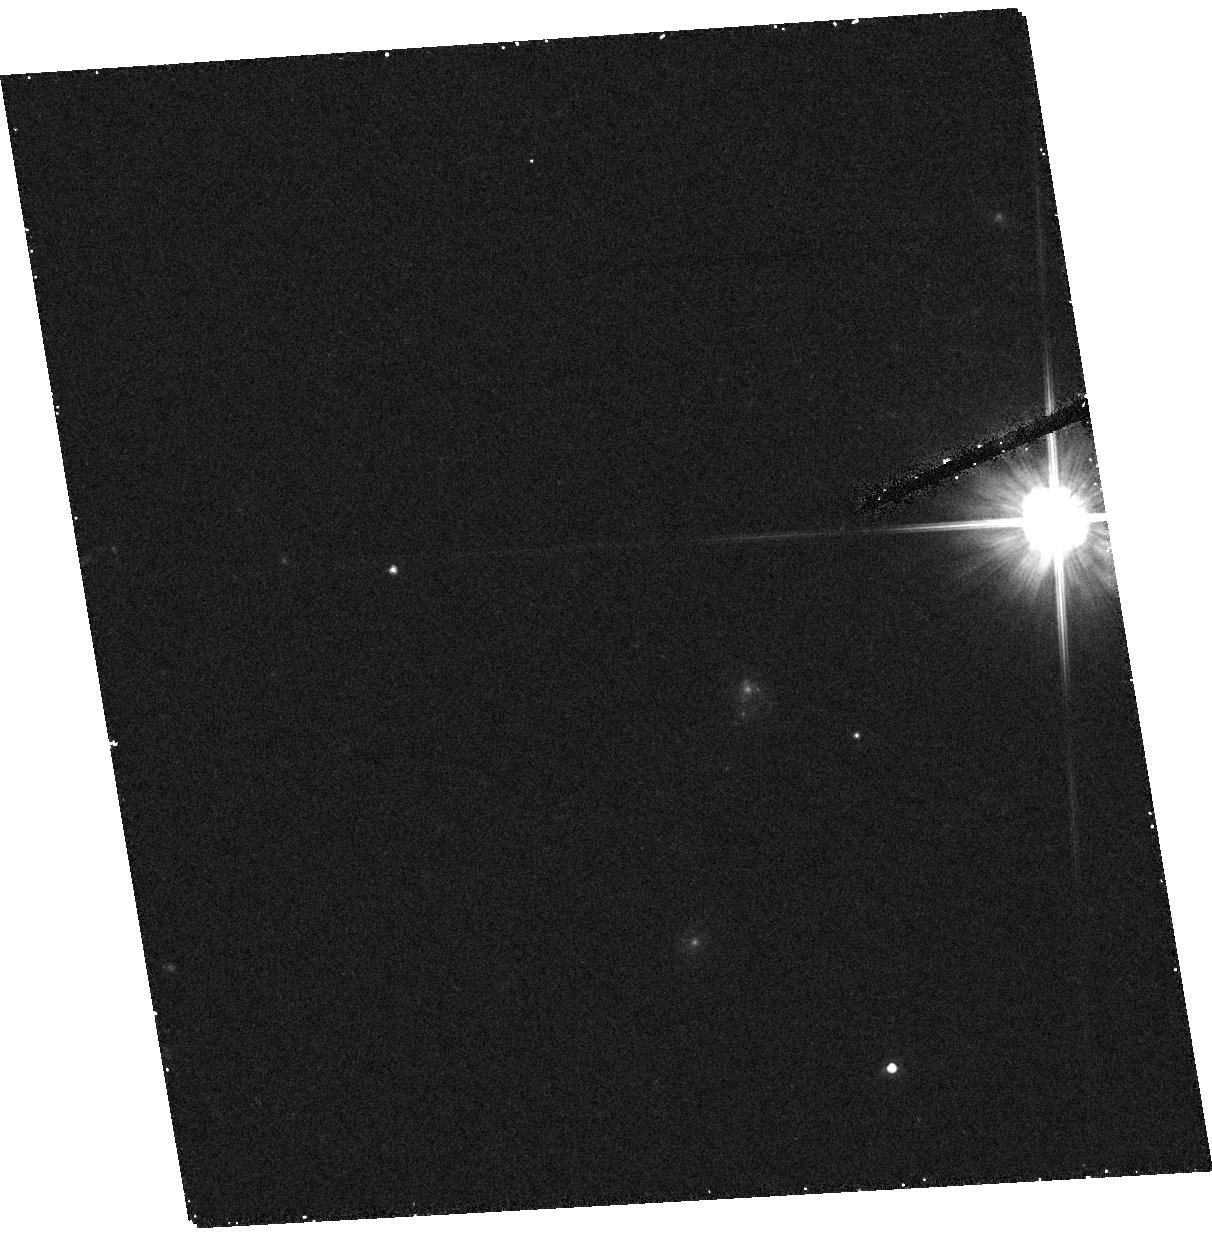
Target: field at RA 245.047°, Dec 17.408°
Instrument: ACS/HRC
Filter: F606W
Exposure: 21 min
Observation ID: hst_9763_07_acs_hrc_f606w_j8nt07

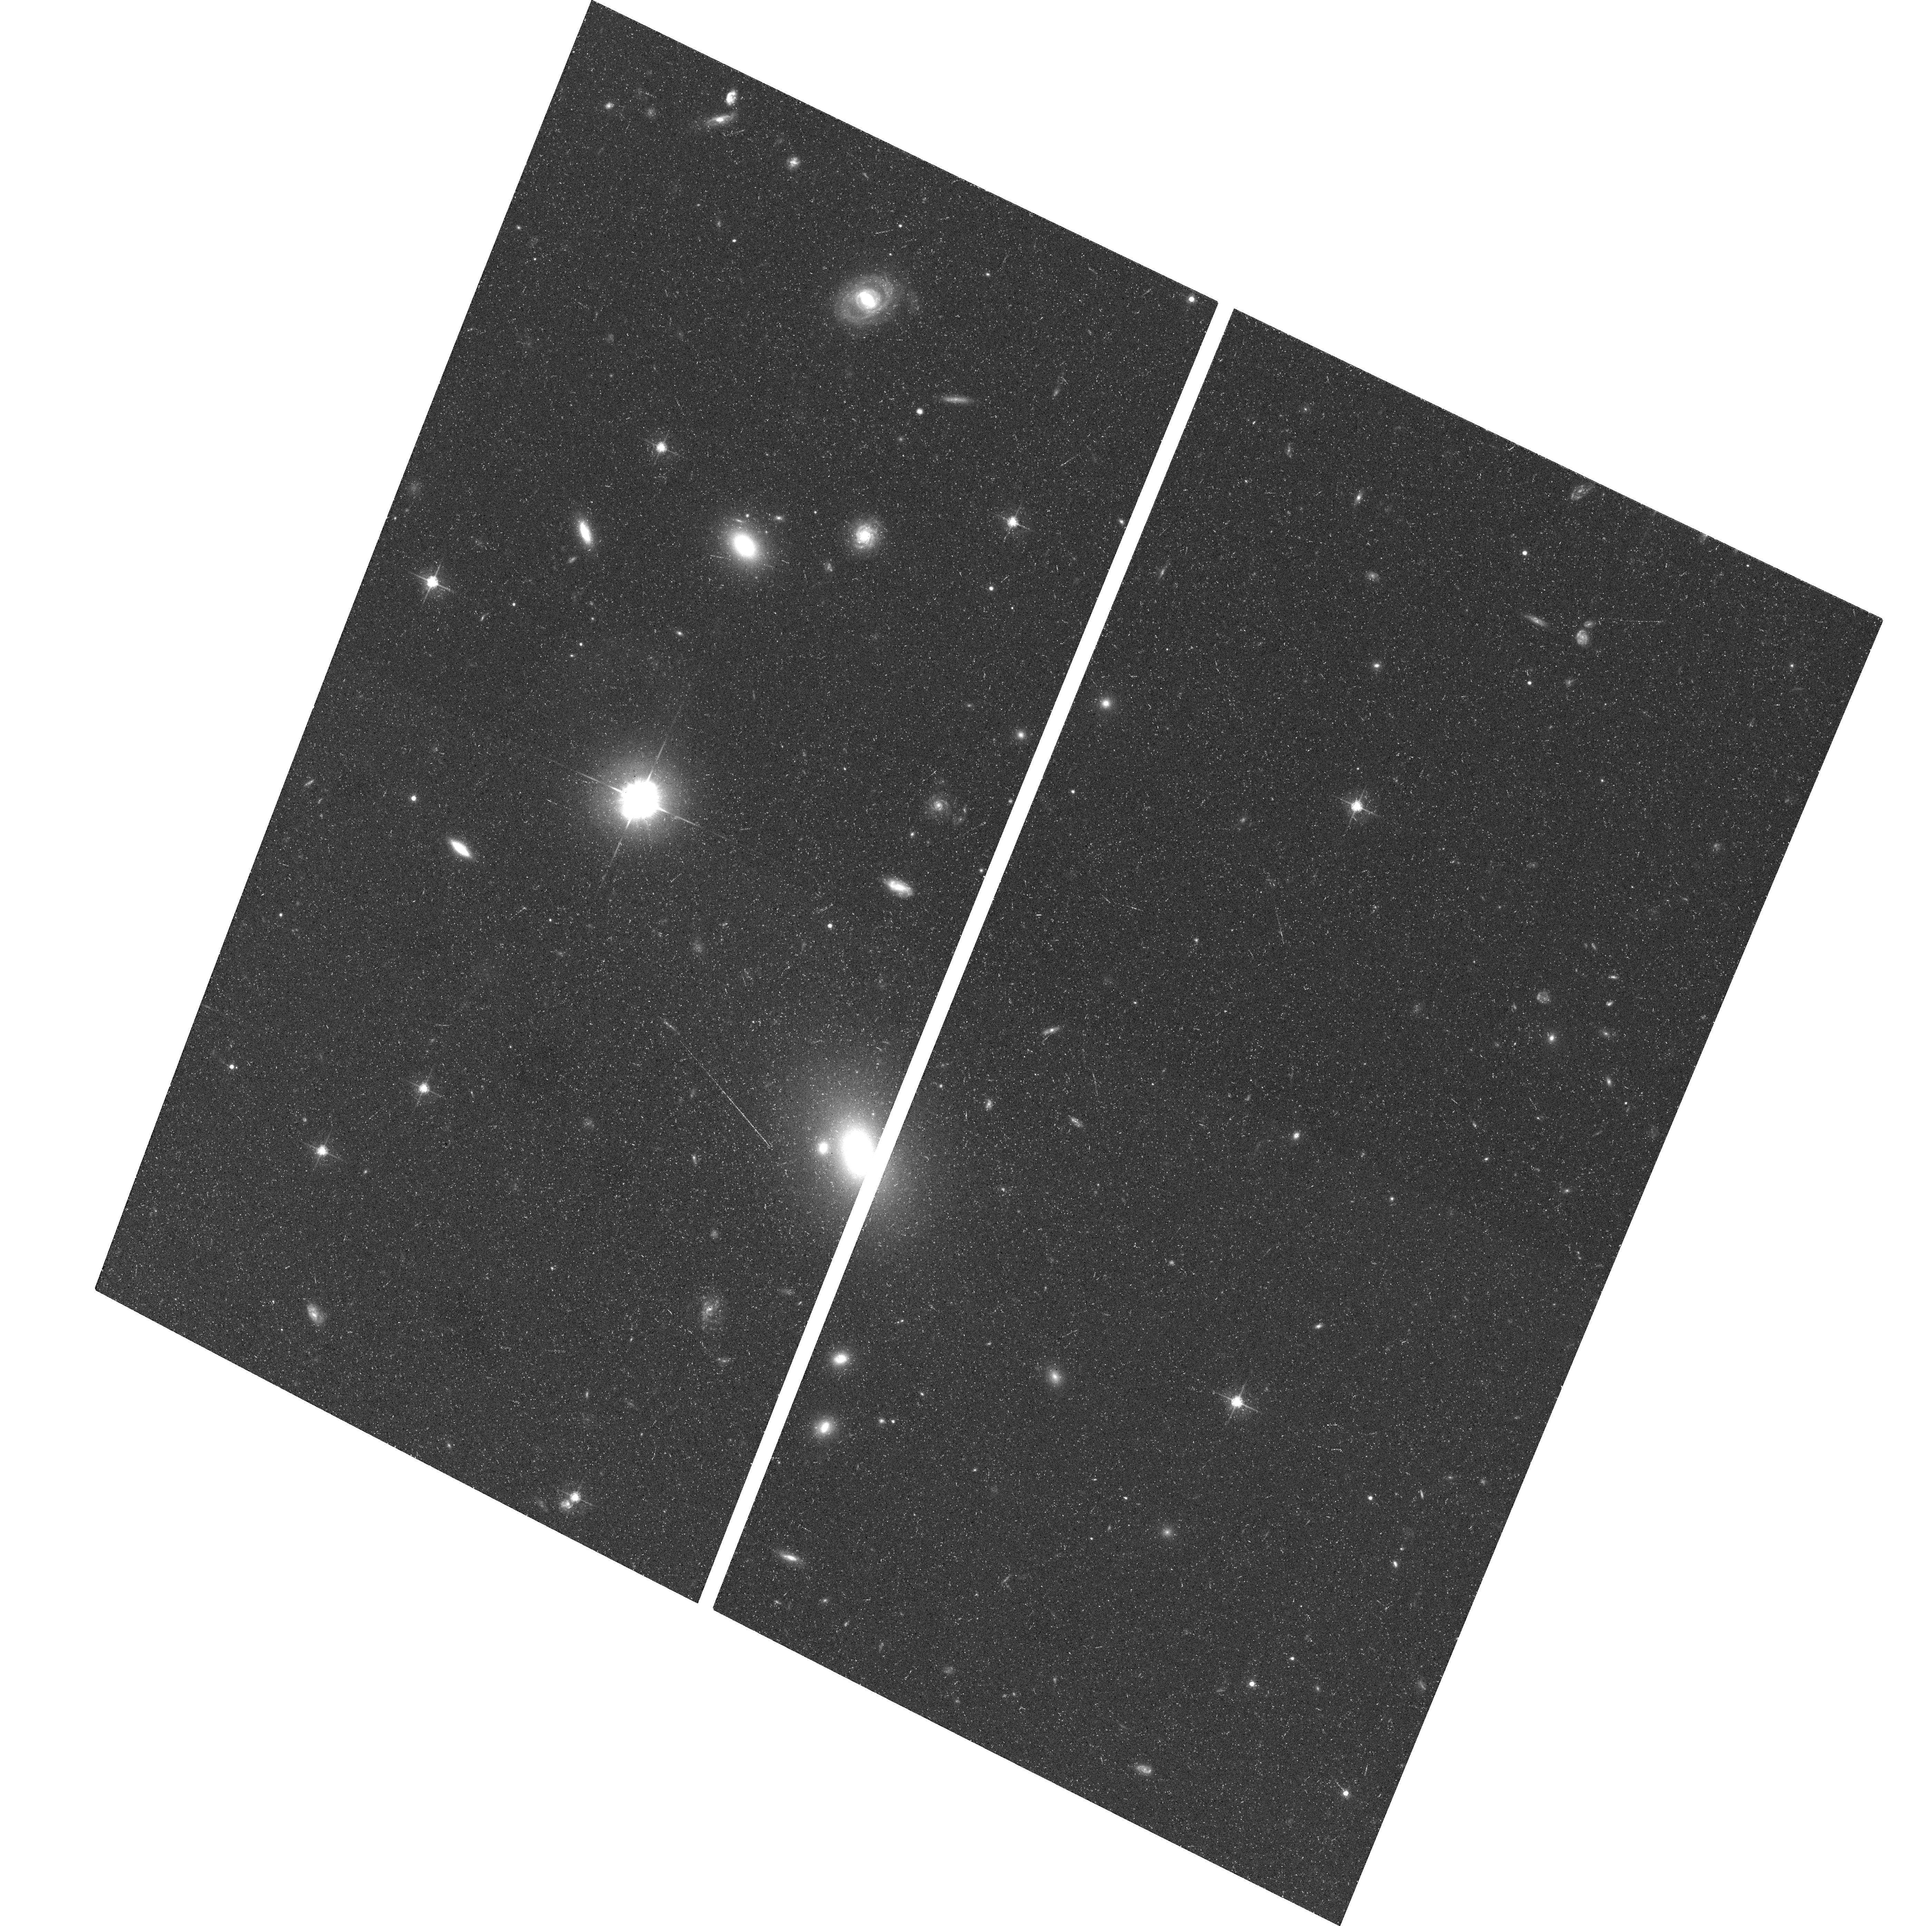
Target: PG0804+761
Instrument: ACS/WFC
Filter: F625W
Exposure: 34 min
Observation ID: hst_9763_01_acs_wfc_f625w_j8nt01

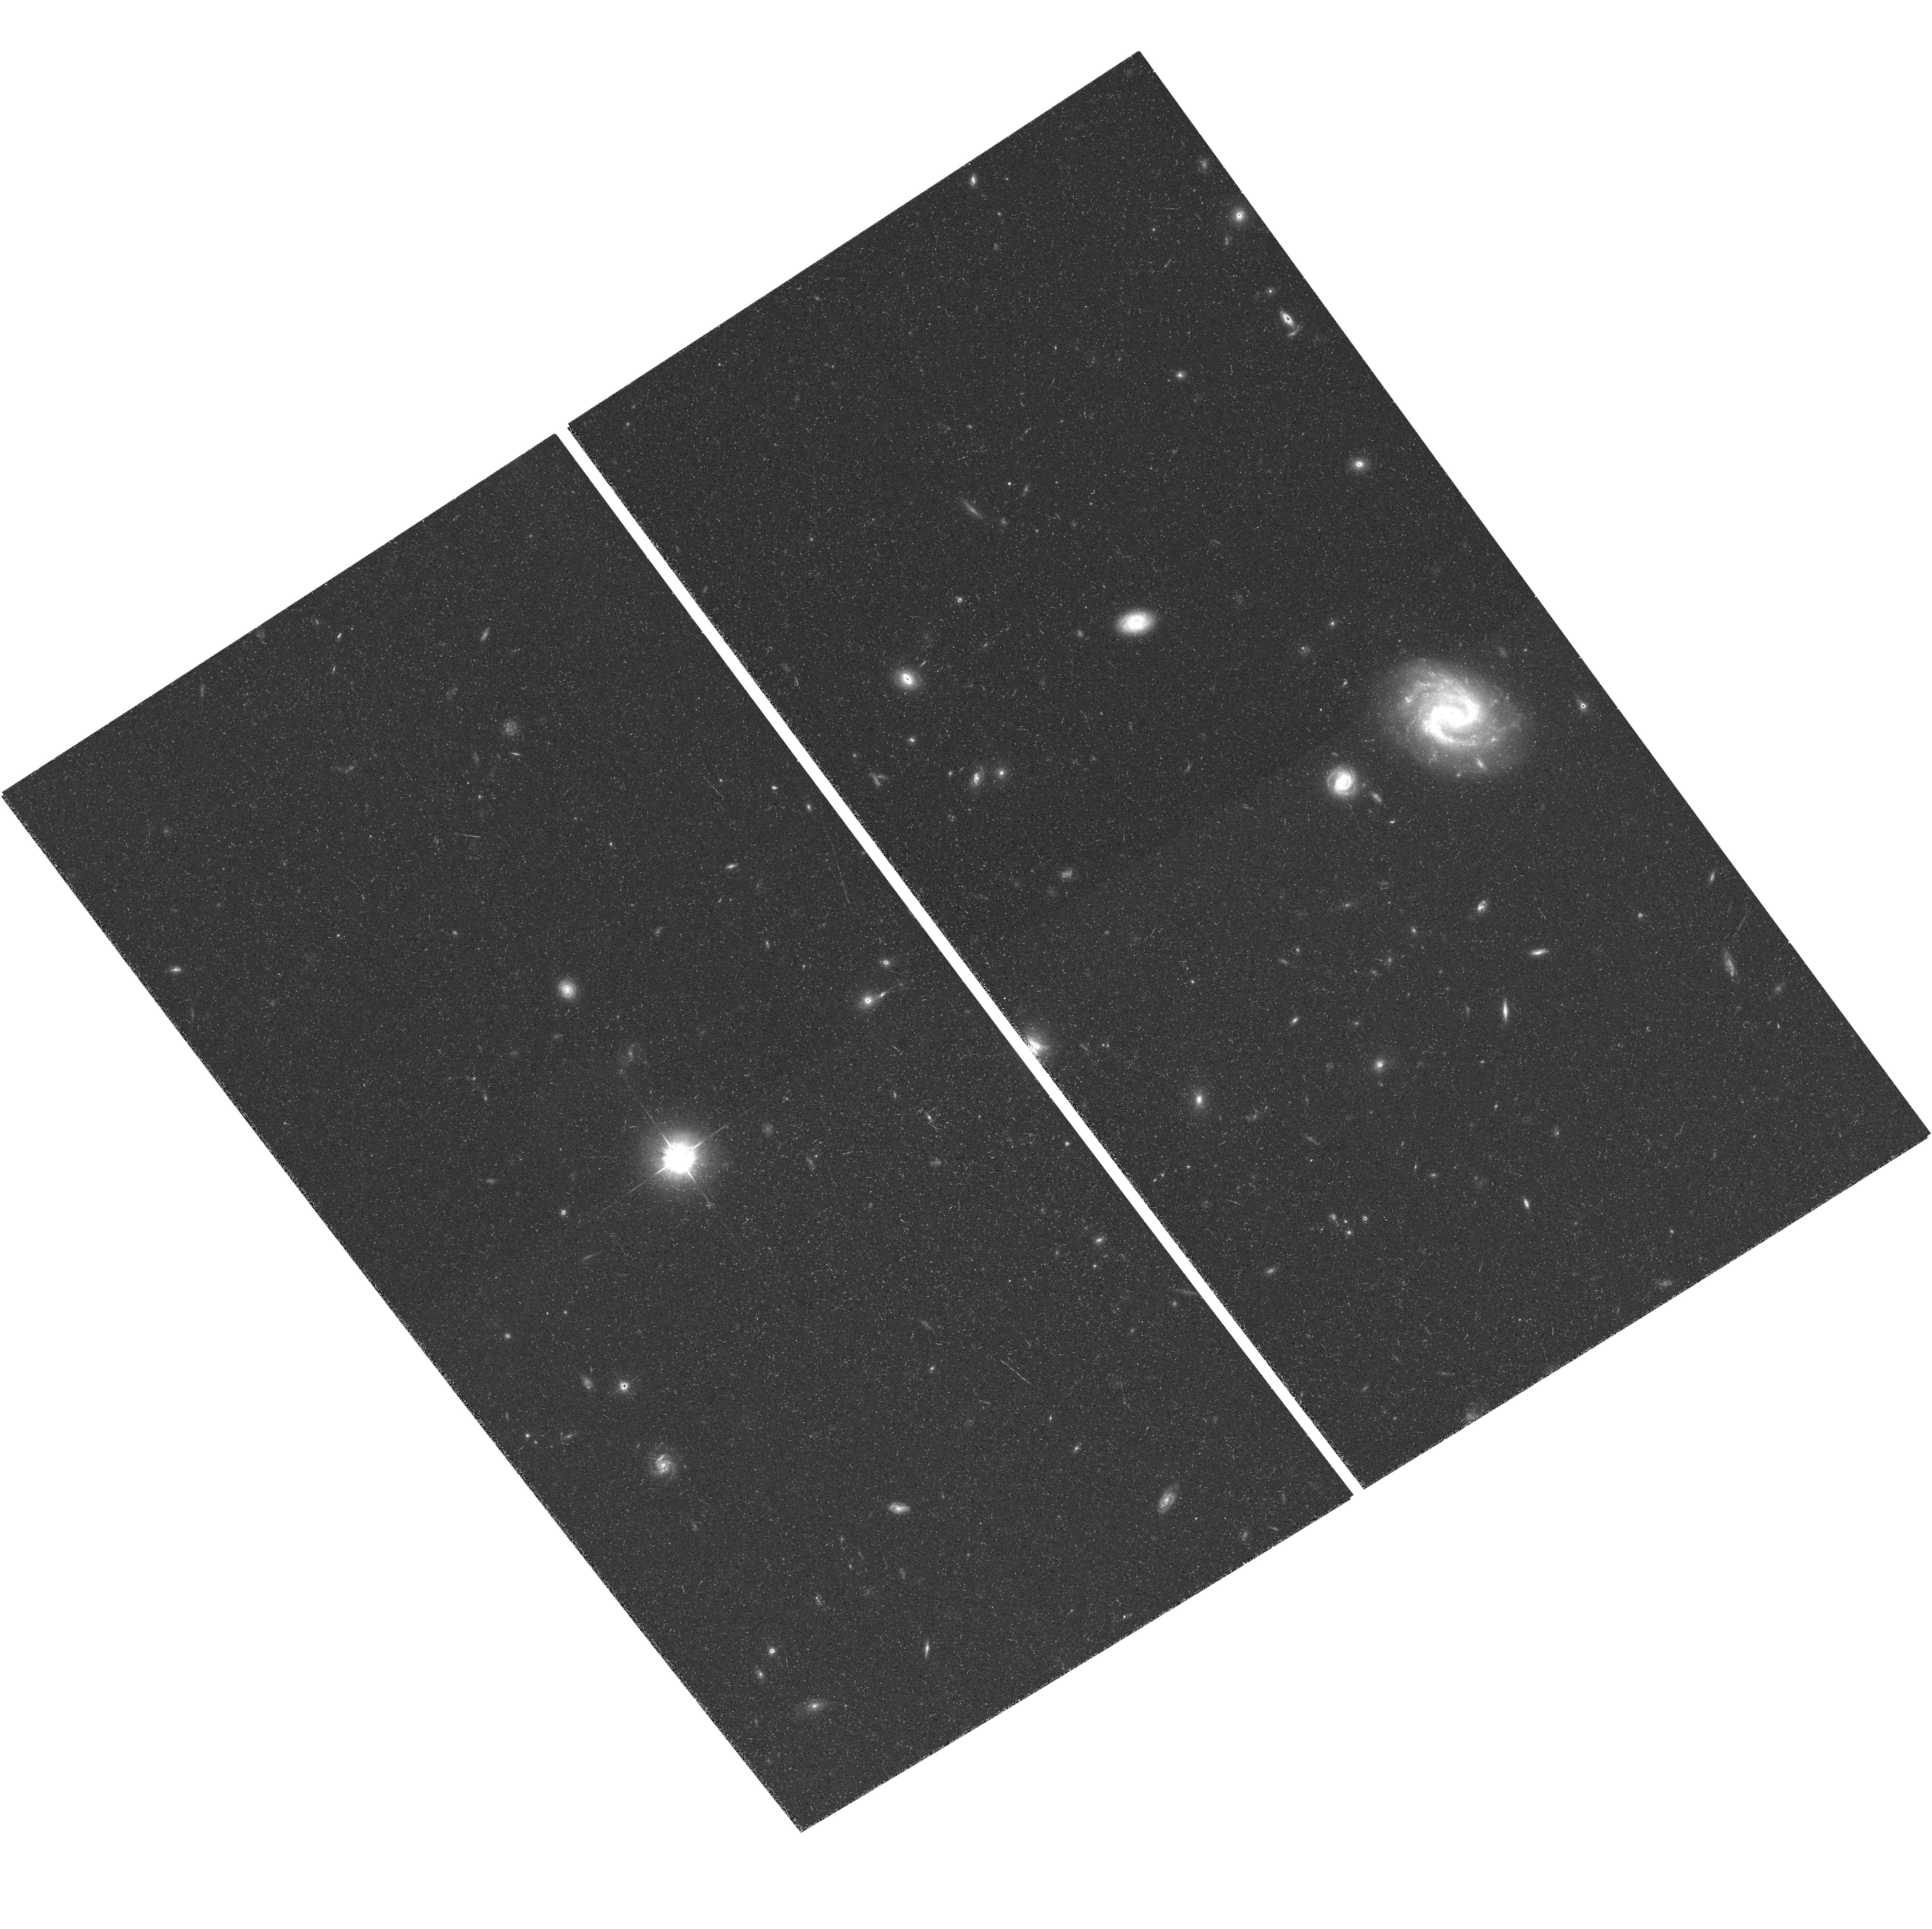
Target: PG1211+143
Instrument: ACS/WFC
Filter: F625W
Exposure: 28 min
Observation ID: hst_9763_03_acs_wfc_f625w_j8nt03

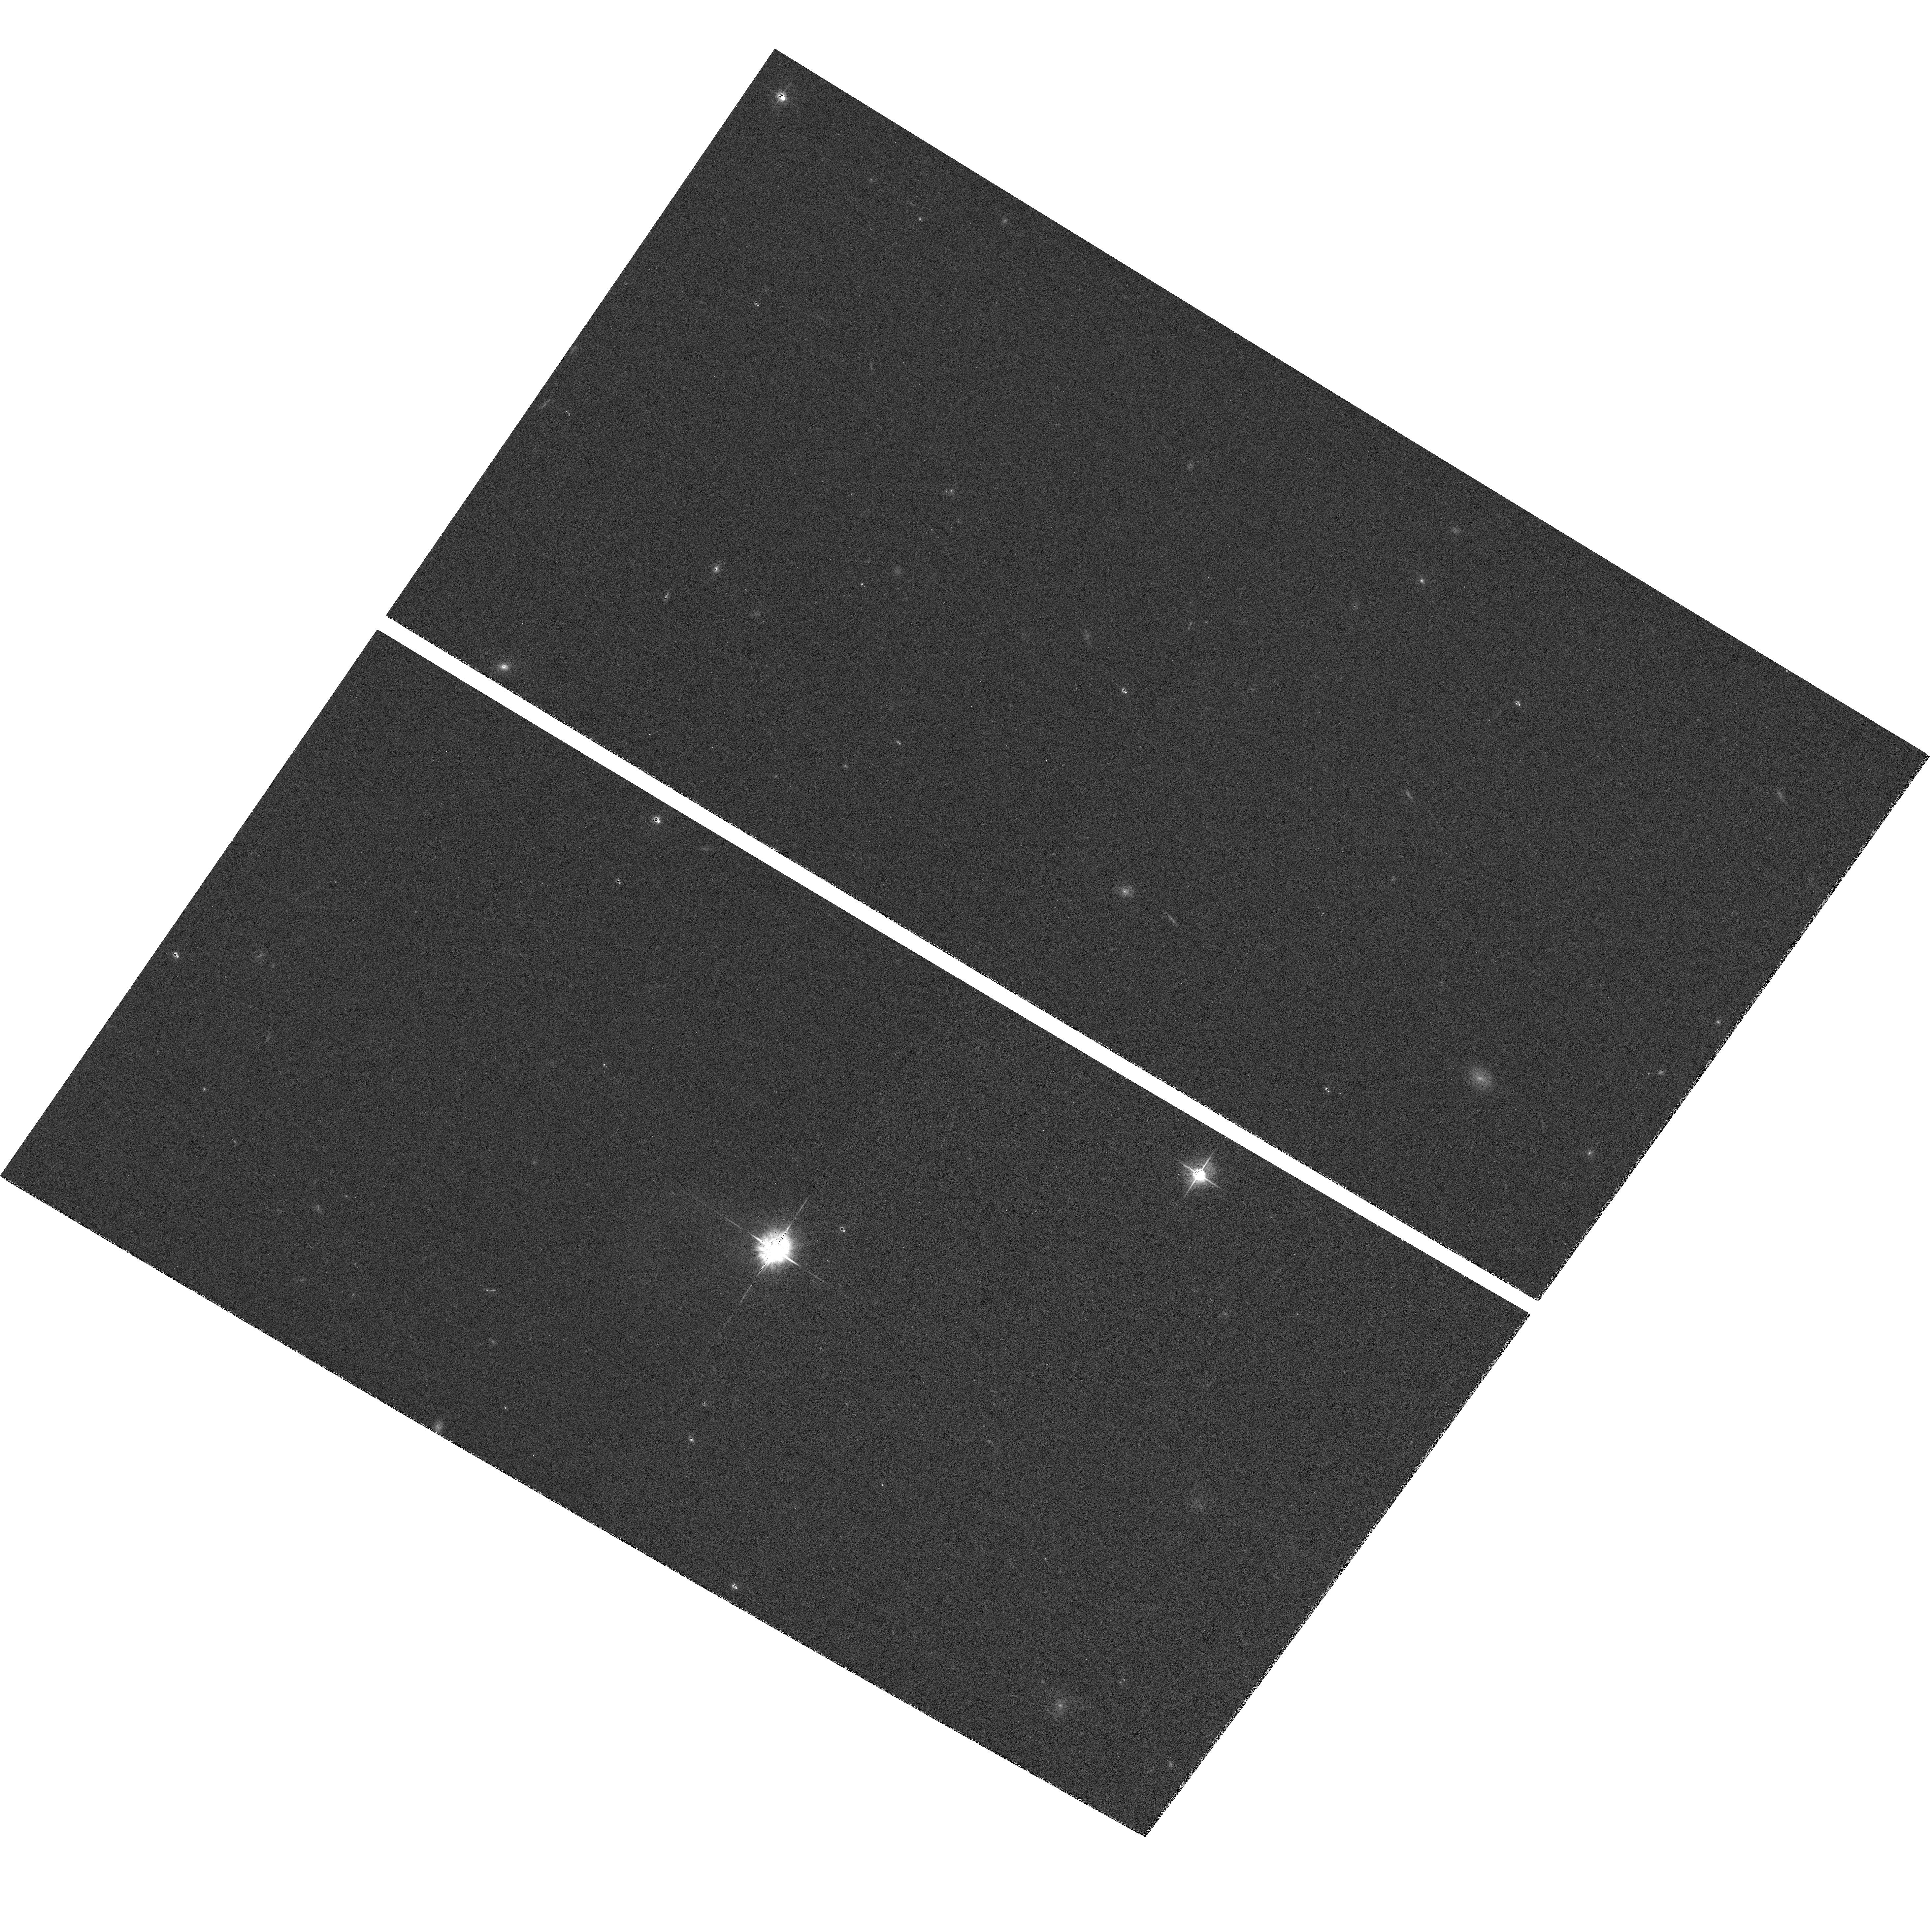
Target: EGGR102
Instrument: ACS/WFC
Filter: F625W
Exposure: 7 min
Observation ID: hst_9763_08_acs_wfc_f625w_j8nt08

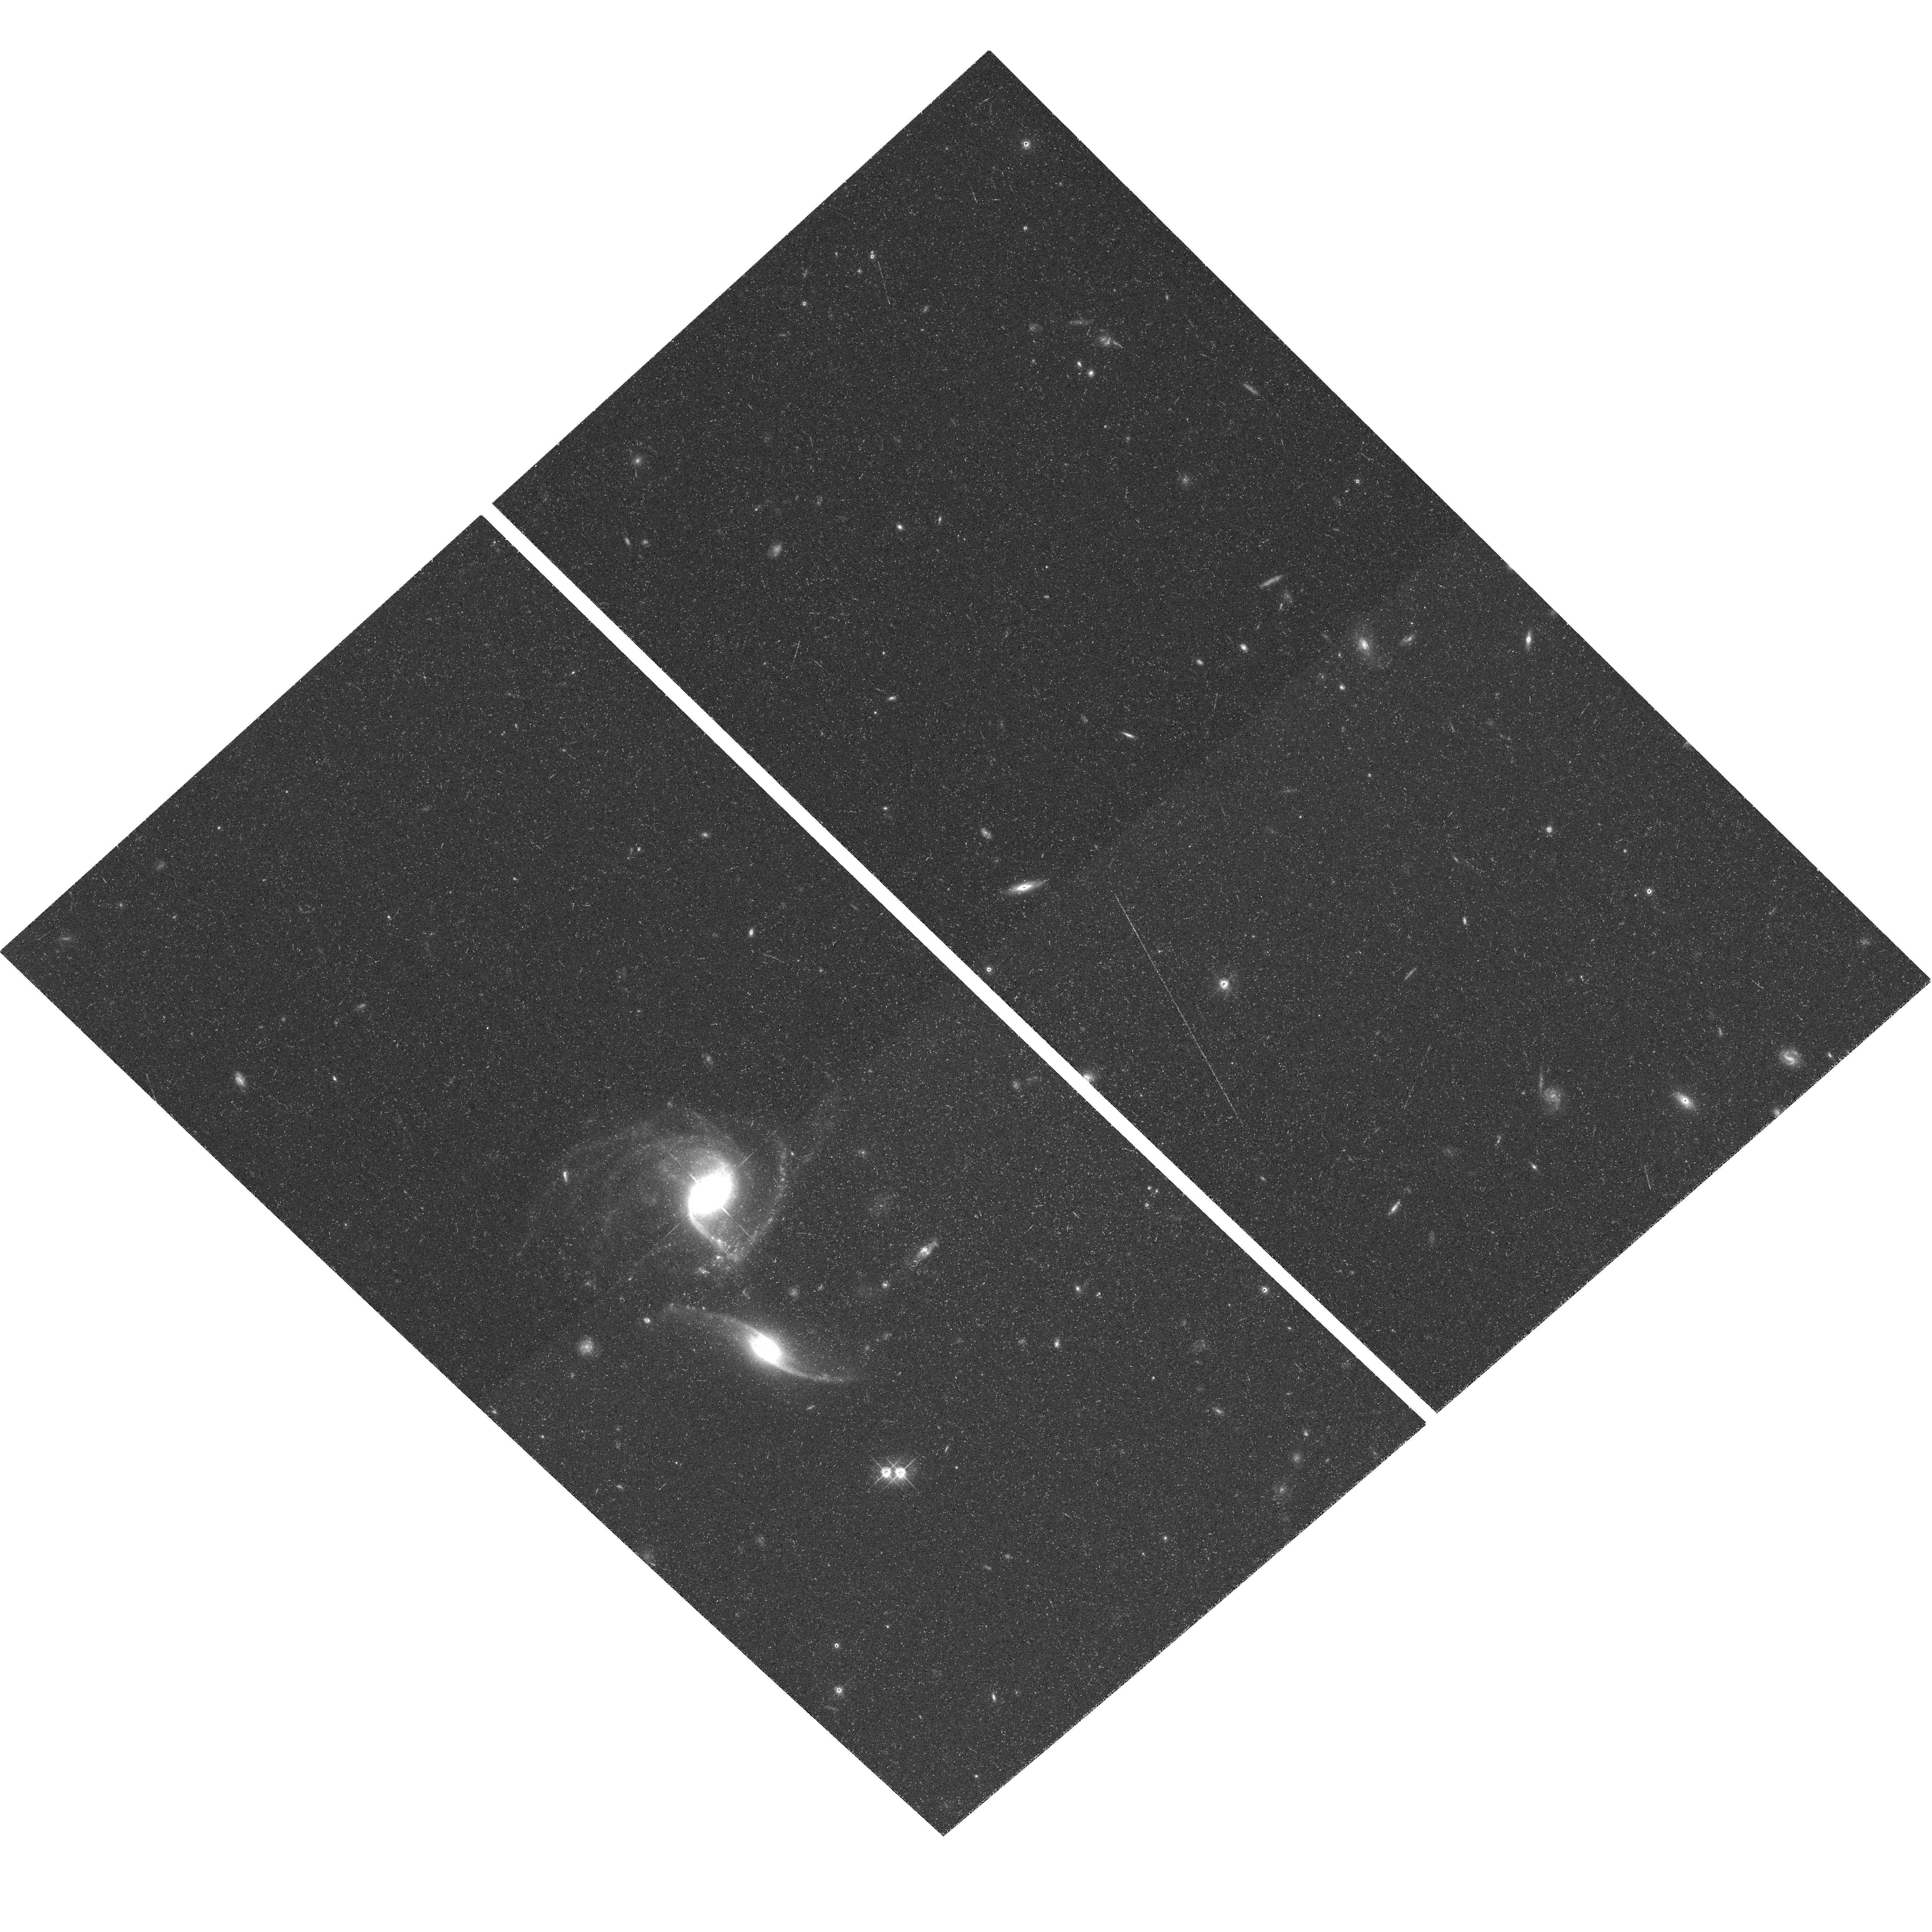
Target: PG0844+349
Instrument: ACS/WFC
Filter: F625W
Exposure: 28 min
Observation ID: hst_9763_02_acs_wfc_f625w_j8nt02

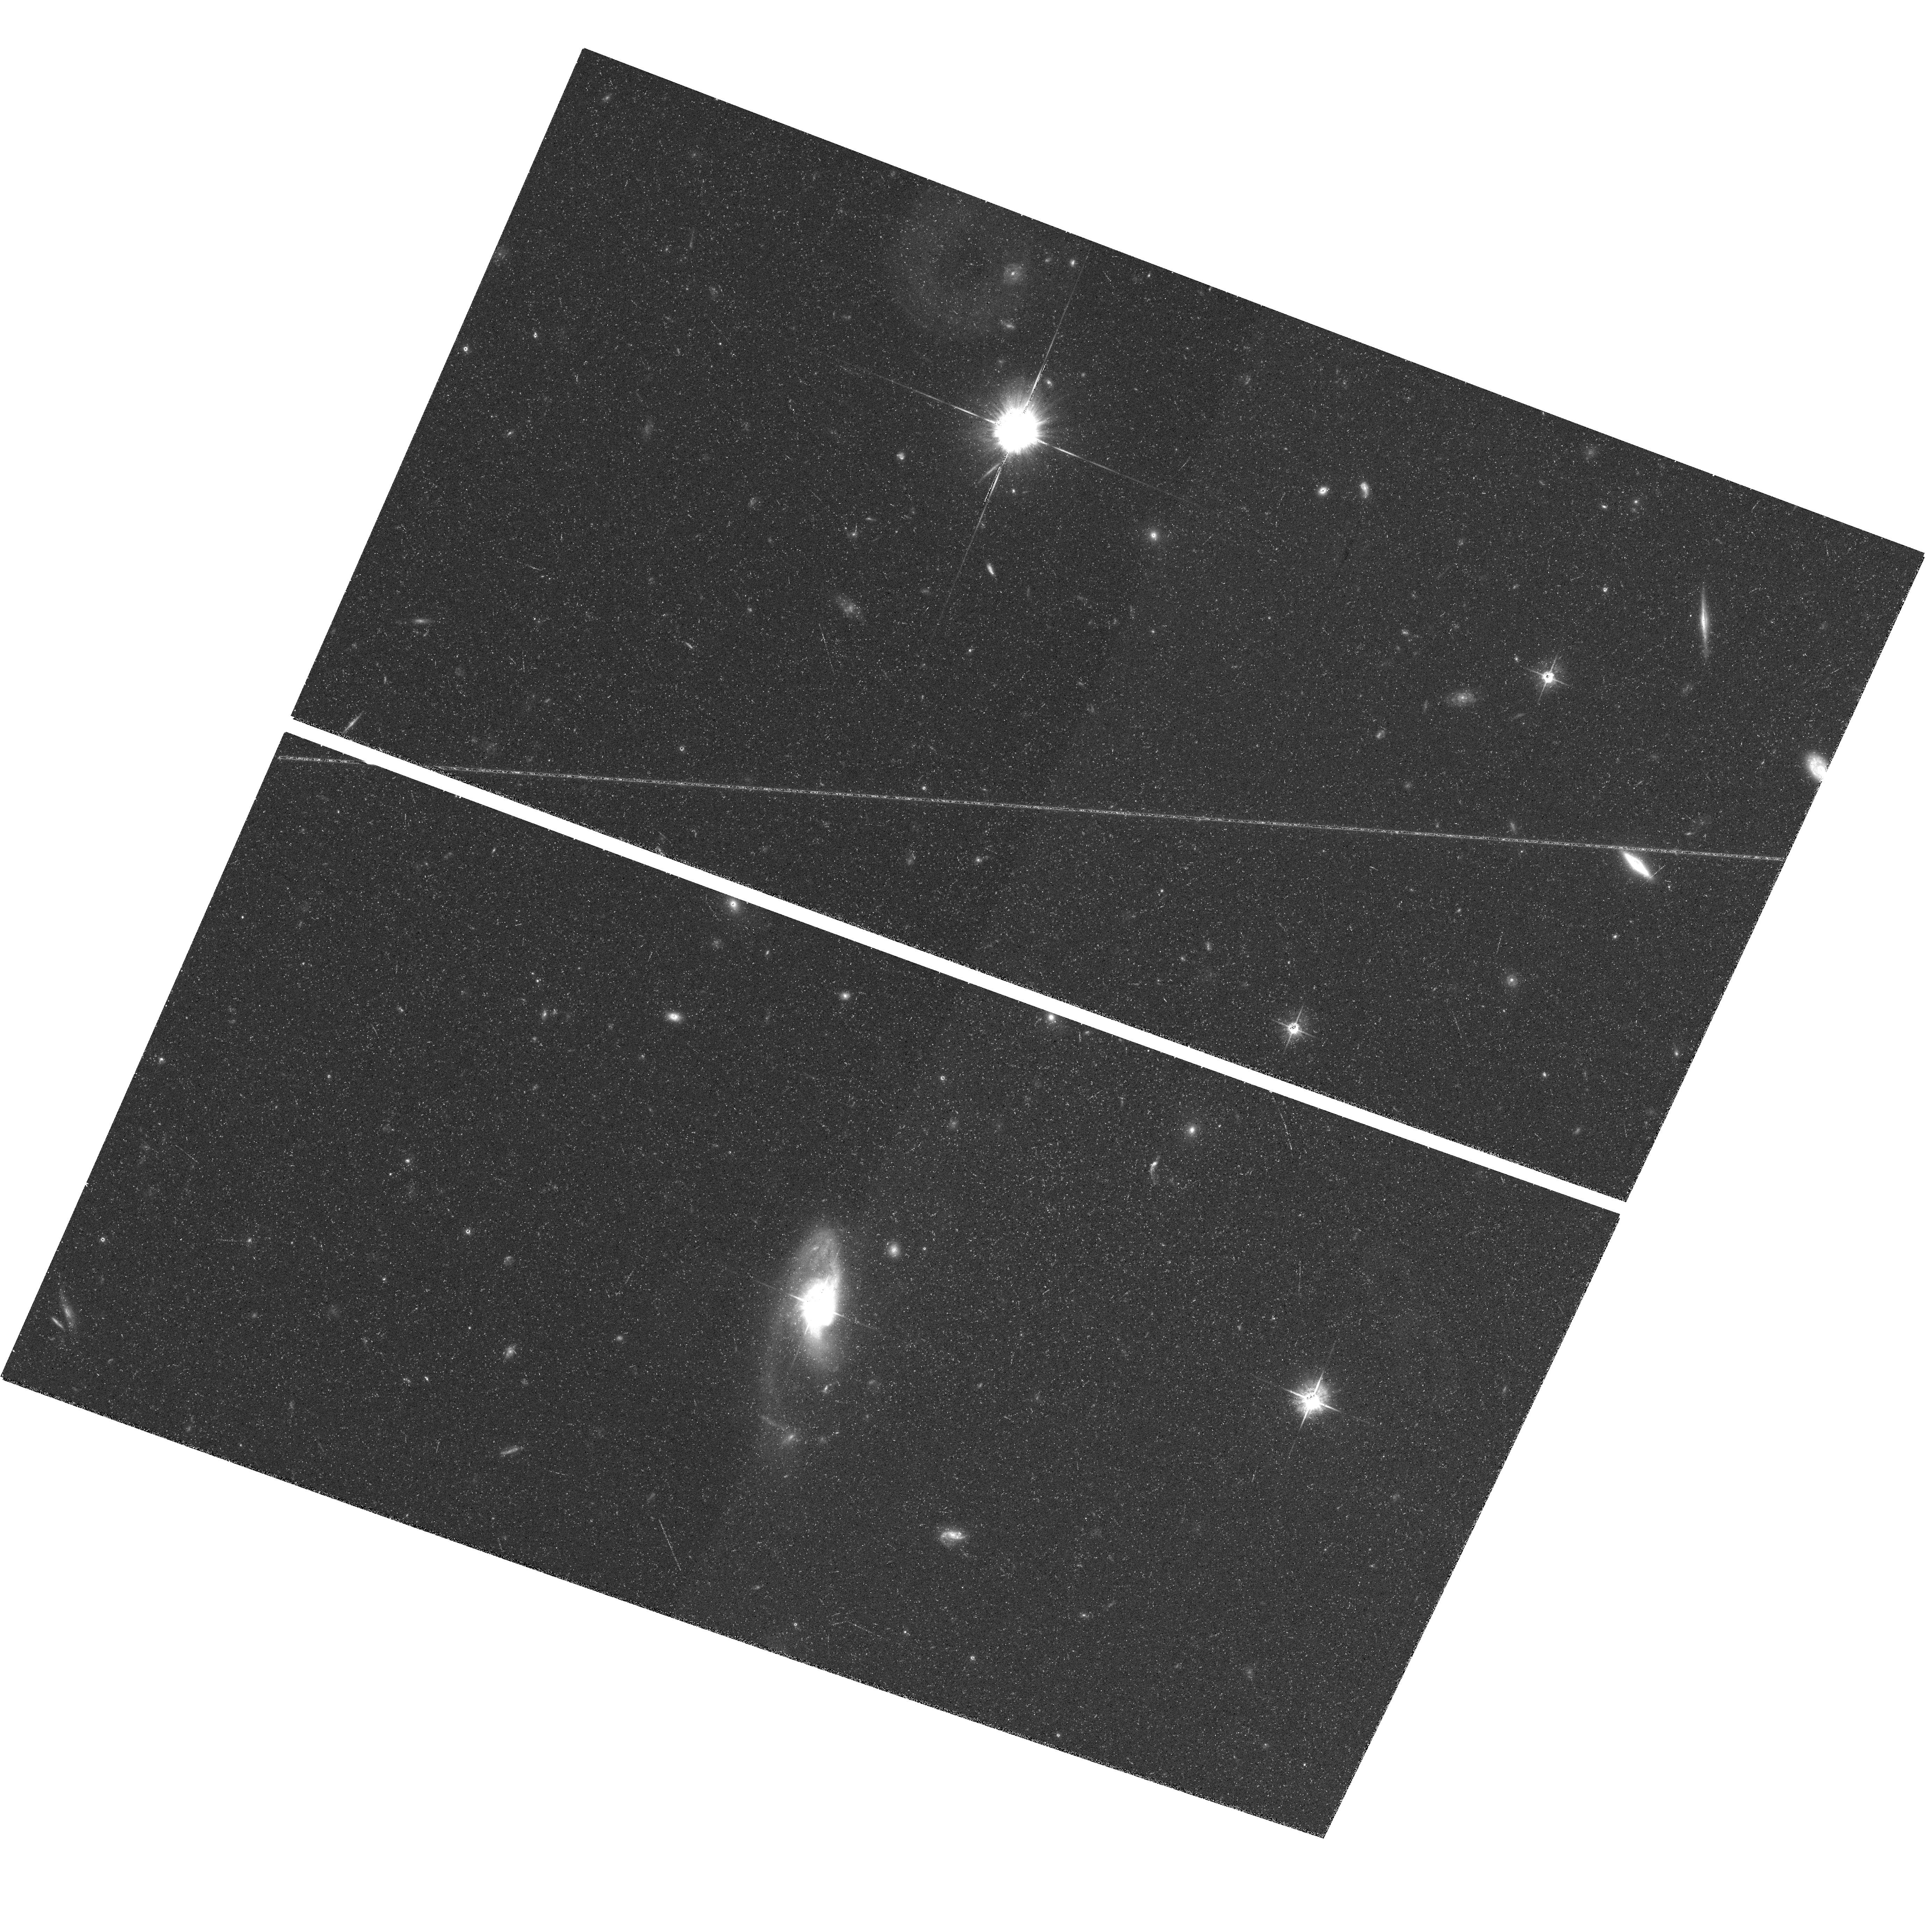
Target: PG1411+442
Instrument: ACS/WFC
Filter: F625W
Exposure: 29 min
Observation ID: hst_9763_05_acs_wfc_f625w_j8nt05

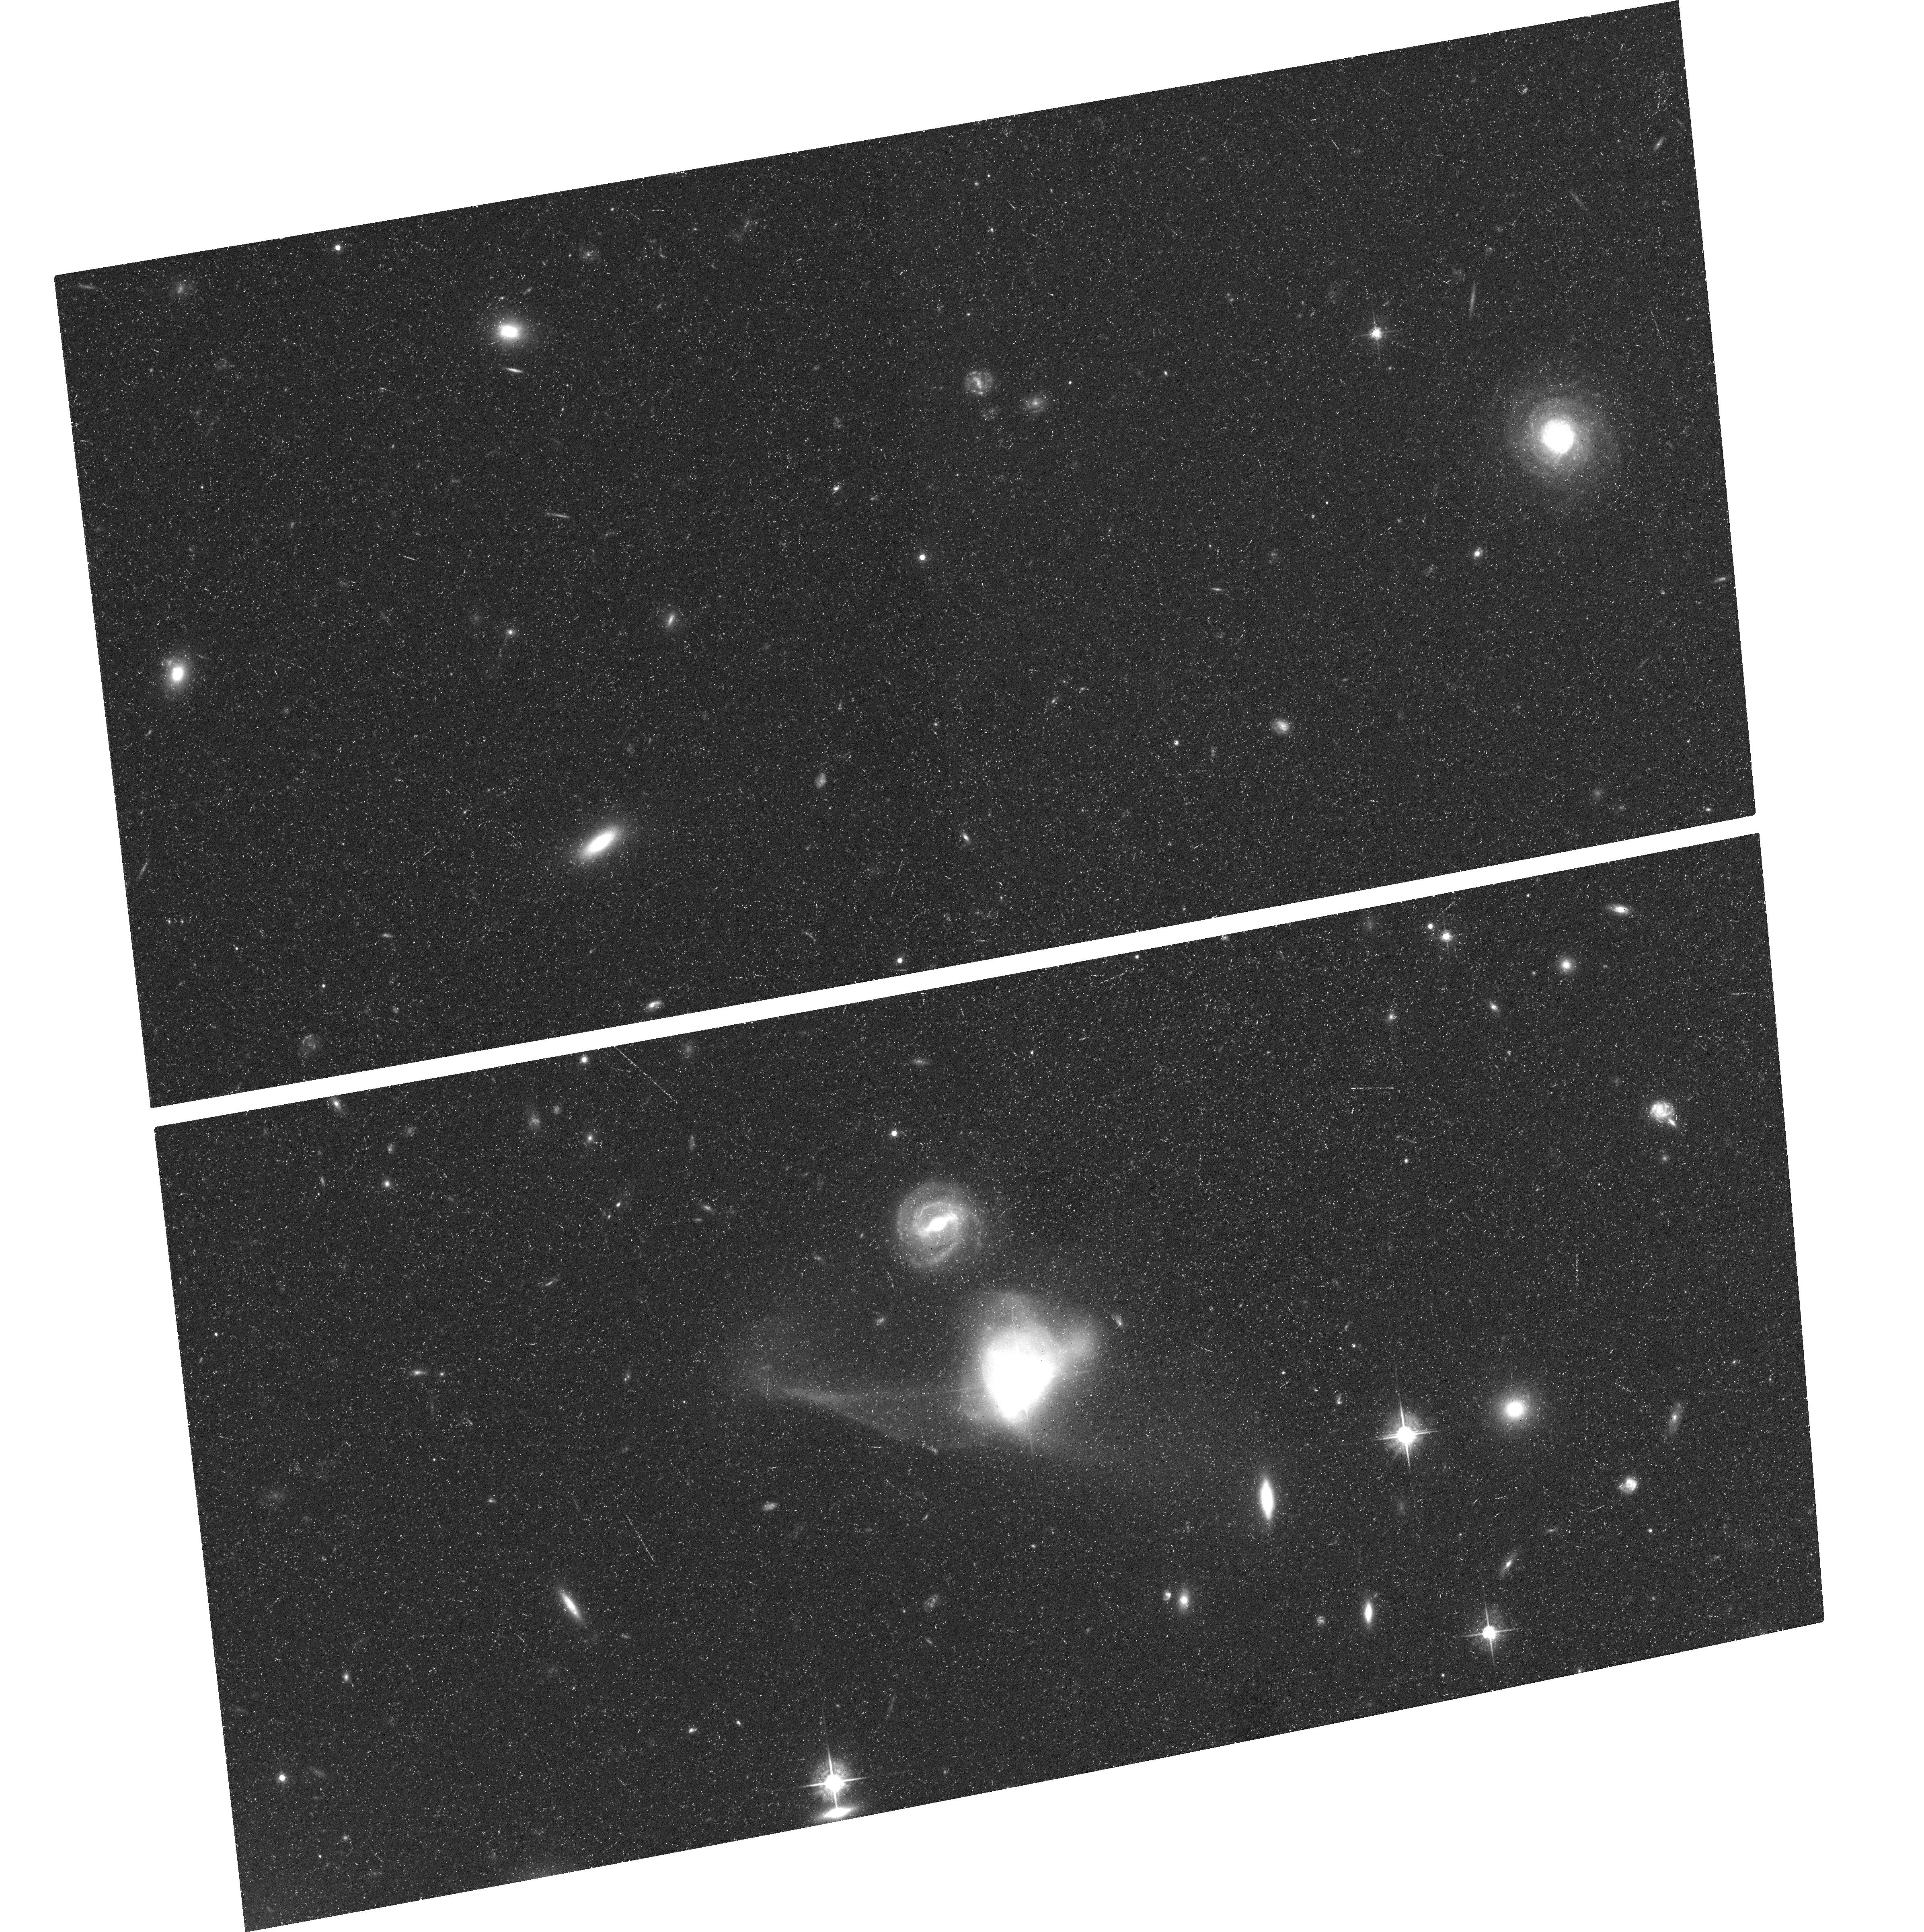
Target: PG1613+658
Instrument: ACS/WFC
Filter: F625W
Exposure: 33 min
Observation ID: hst_9763_06_acs_wfc_f625w_j8nt06

Calibrating the Black Hole Mass Scale for Quasars (PI: Barth, Aaron J.)

We propose to obtain ACS/WFC imaging of all 17 low-redshift quasars that have black hole masses measured from reverberation mapping. This is a key sample since all secondary methods to estimate black hole mass in quasars depend on this local reverberation-mapped sample for their calibration. The best external check on reverberation mapping is whether it gives results that are consistent with the black hole mass- host galaxy correlations of nearby galaxies. For local Seyfert galaxies the reverberation masses appear consistent with the M-sigma correlation, but it is not known whether this also holds true for quasars because the stellar velocity dispersions of quasar hosts are virtually impossible to measure. We will use the ACS data to measure accurate bulge parameters (luminosity and effective radius) for the host galaxies of the reverberation-mapped quasars. From the fundamental plane or the Faber-Jackson relation, we can estimate the host galaxy velocity dispersion and test whether the reverberation masses follow the M-sigma relation even for objects with quasar luminosities. This is a crucial test if we are to trust the reverberation masses as the lowest rung on a "distance ladder" of black hole mass estimators for quasars, so that quasars can be used to trace the cosmological growth history of black holes. (Note added in Phase II: the TAC awarded us 8 orbits to observe 7 quasars and a PSF star.)